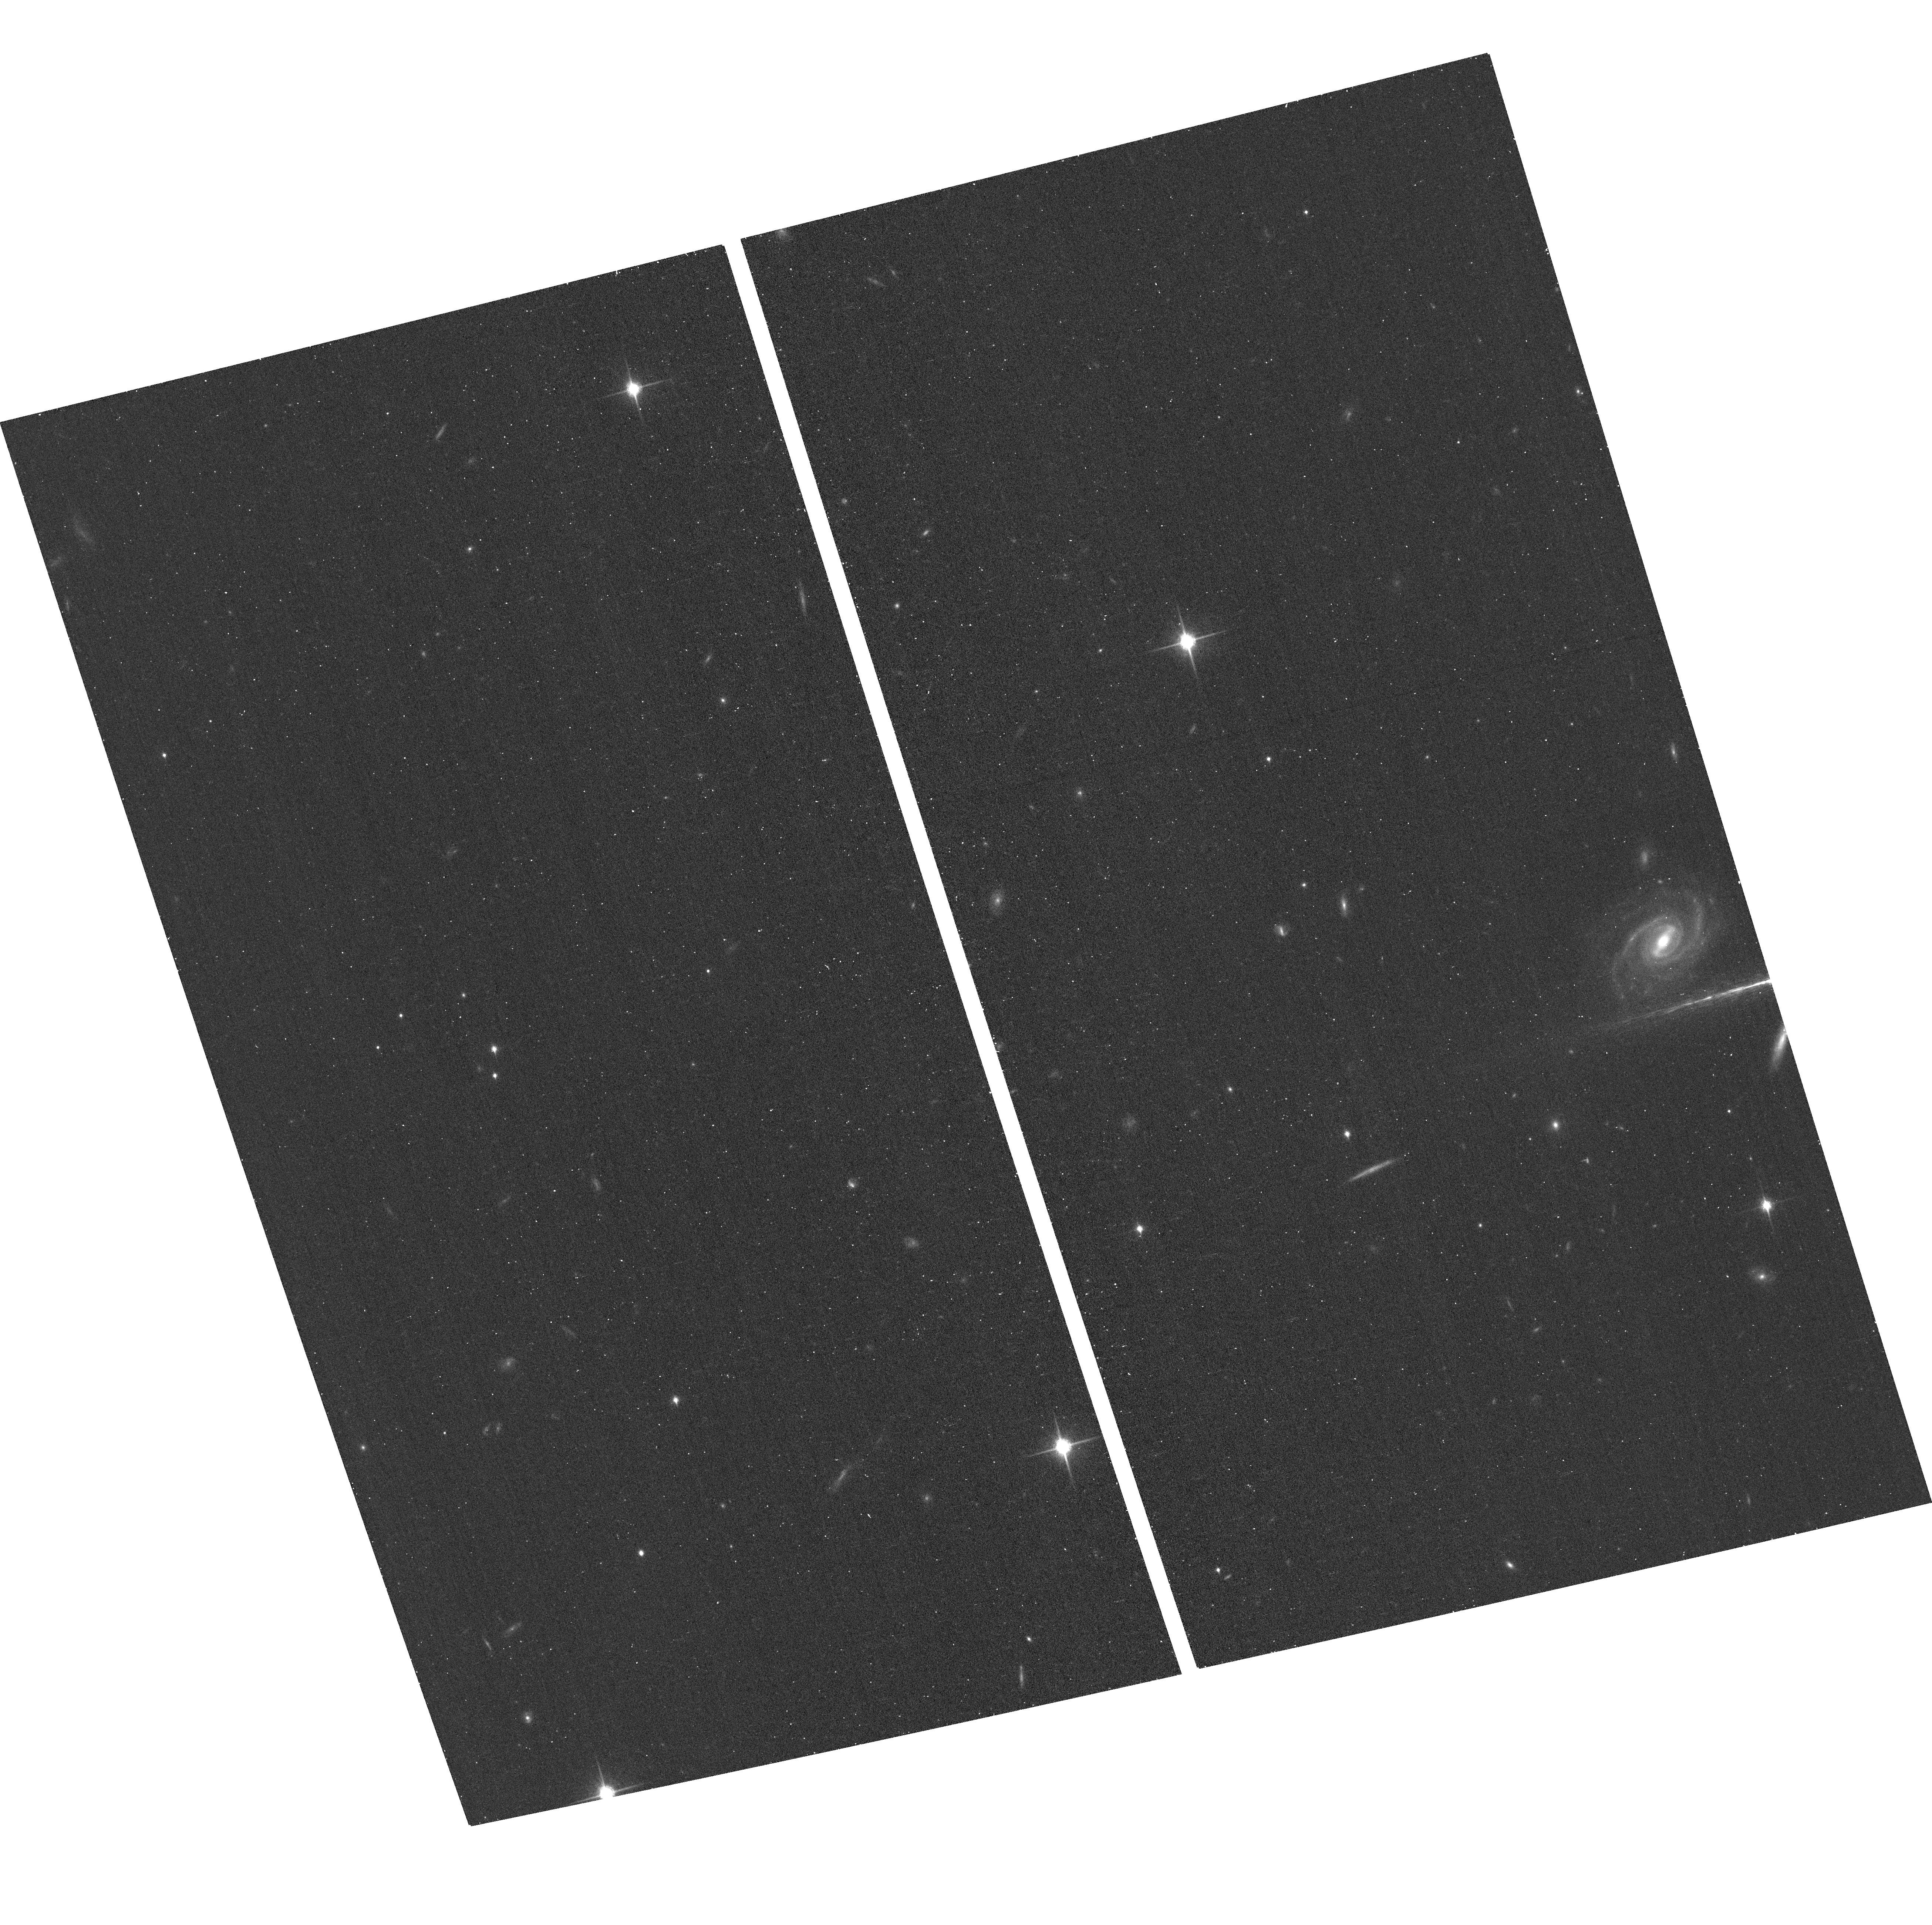
Target: J0925+1403
Instrument: ACS/WFC
Filter: F850LP
Exposure: 13 min
Observation ID: hst_14466_04_acs_wfc_f850lp_jd3204

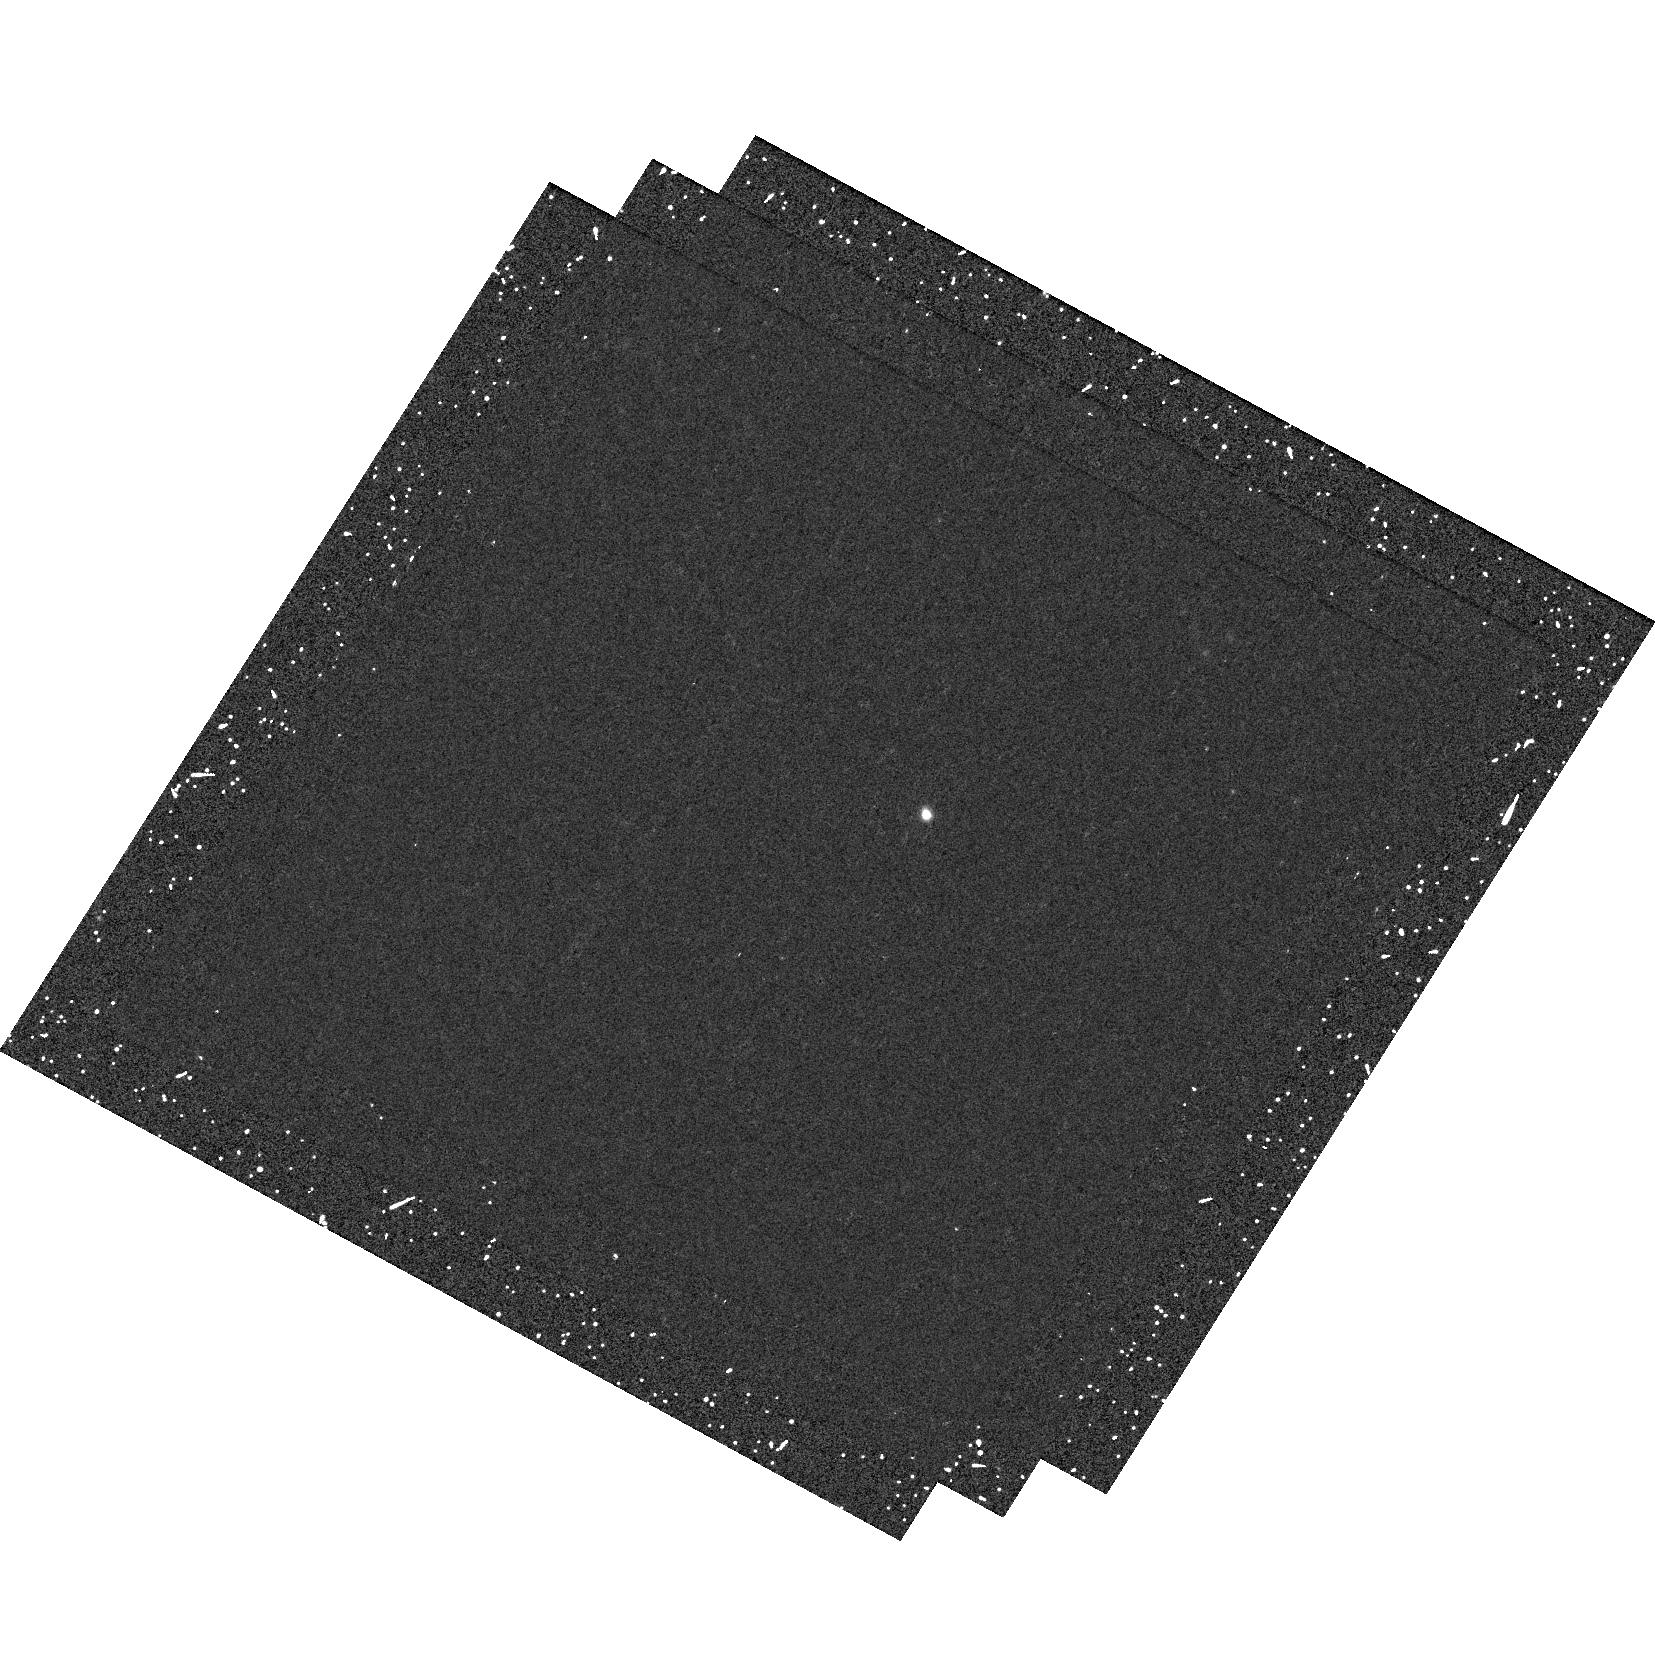
Target: J0925+1403
Instrument: WFC3/UVIS
Filter: F438W
Exposure: 15 min
Observation ID: hst_14466_03_wfc3_uvis_f438w_id3203

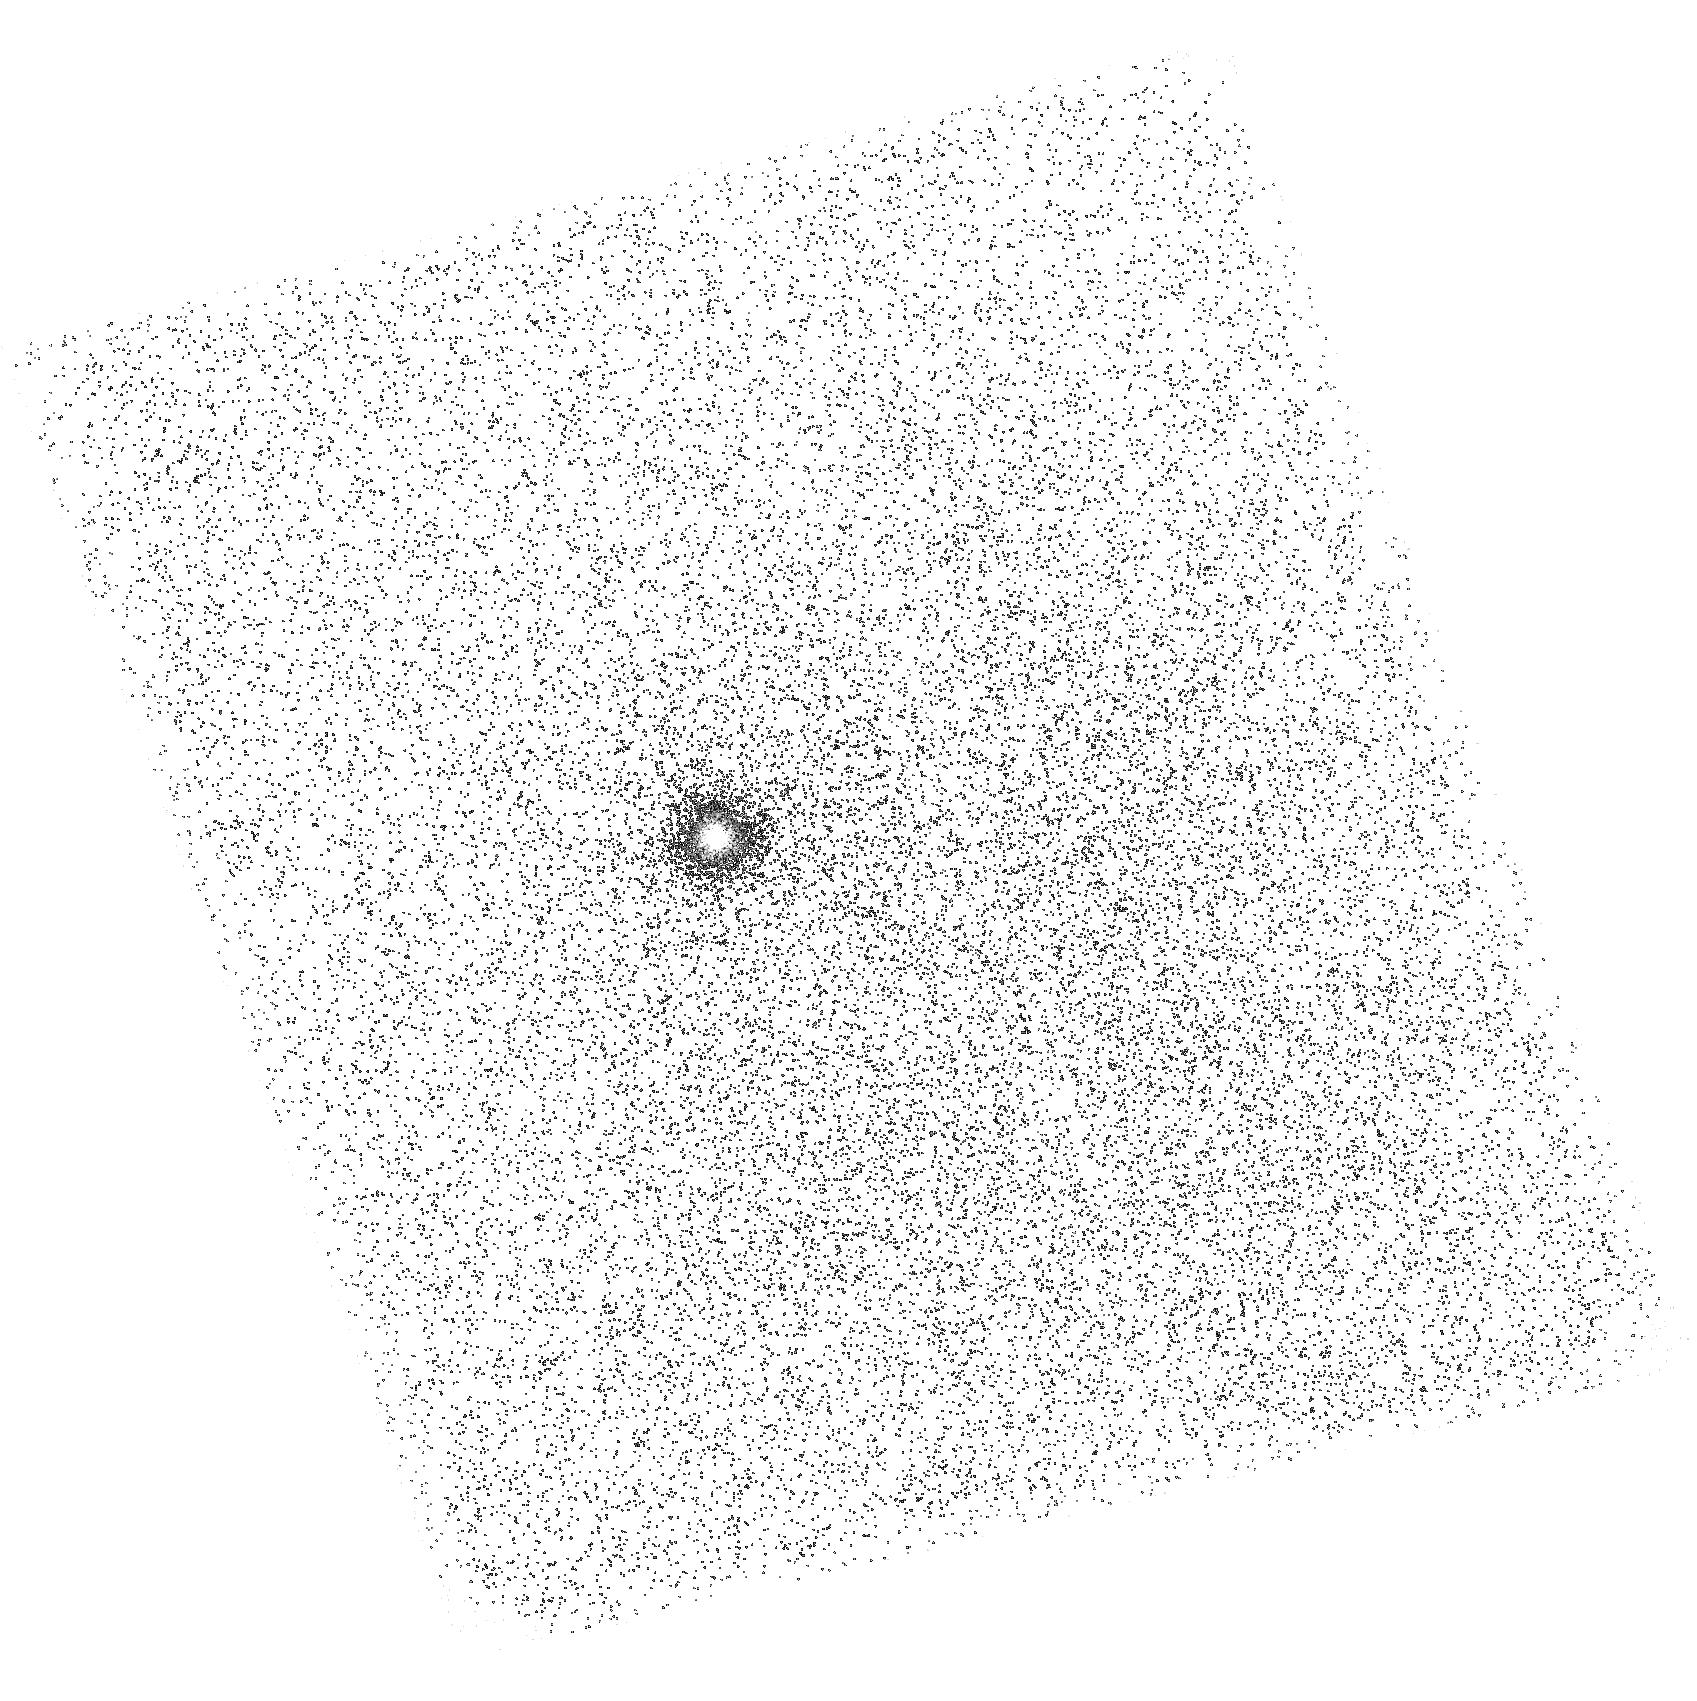
Target: J0925+1403
Instrument: ACS/SBC
Filter: F150LP
Exposure: 25 min
Observation ID: hst_14466_01_acs_sbc_f150lp_jd3201

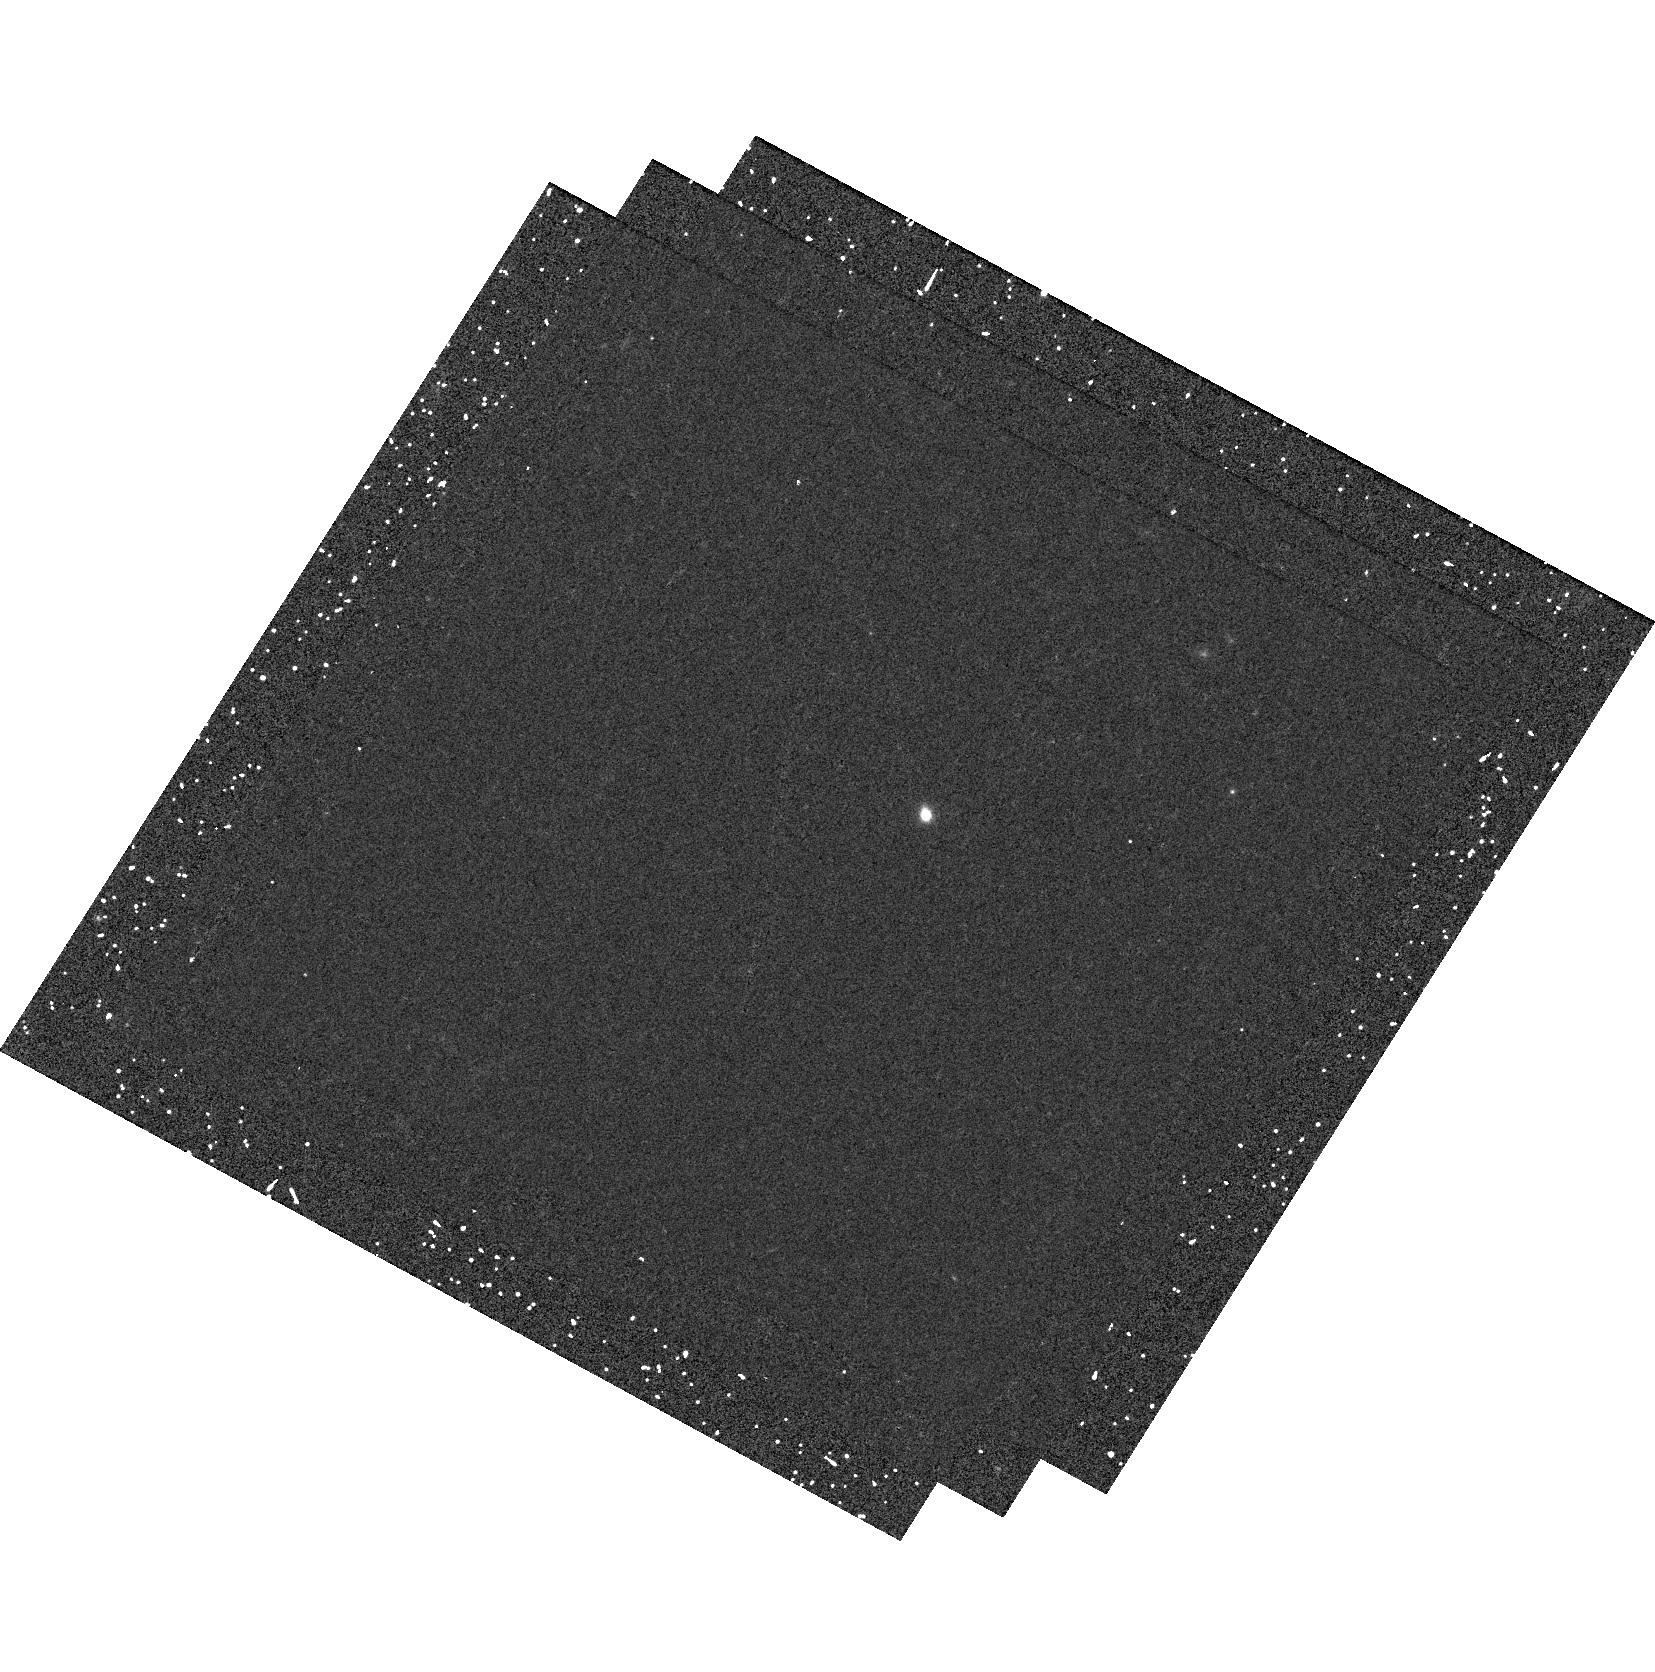
Target: J0925+1403
Instrument: WFC3/UVIS
Filter: F547M
Exposure: 25 min
Observation ID: hst_14466_03_wfc3_uvis_f547m_id3203

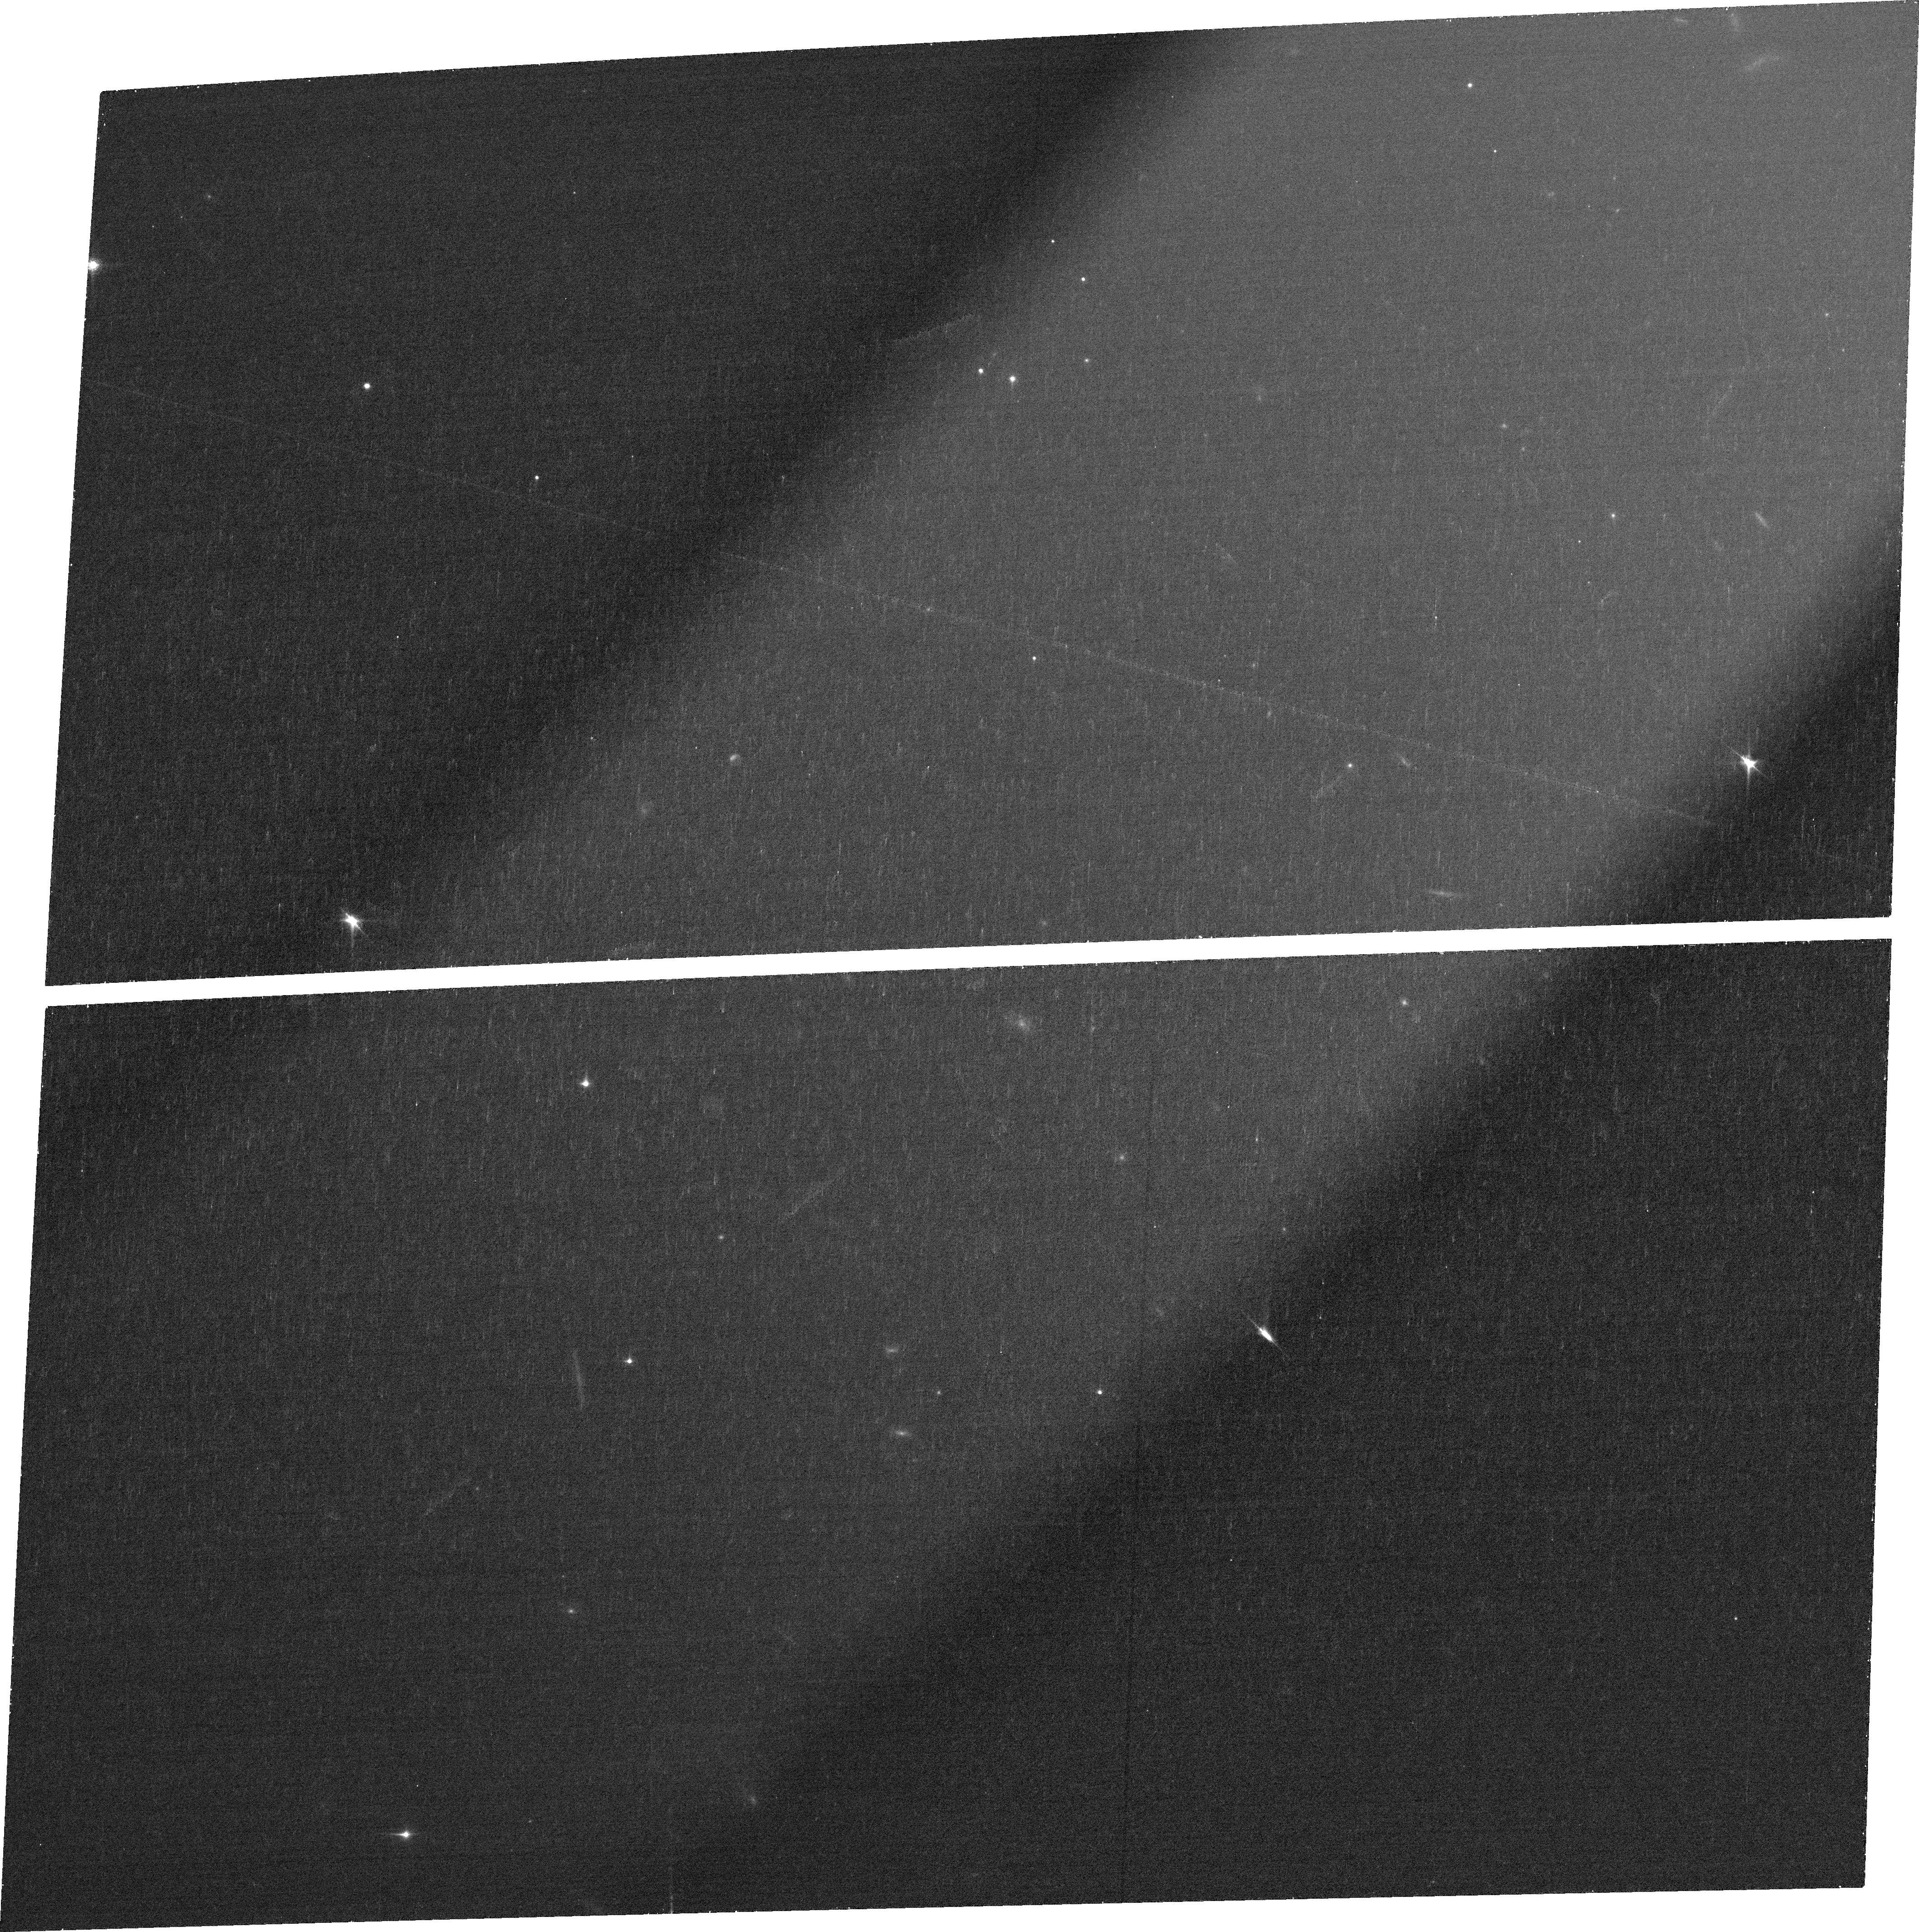
Target: J0925+1403
Instrument: ACS/WFC
Filter: FR853N
Exposure: 20 min
Observation ID: jd3204010

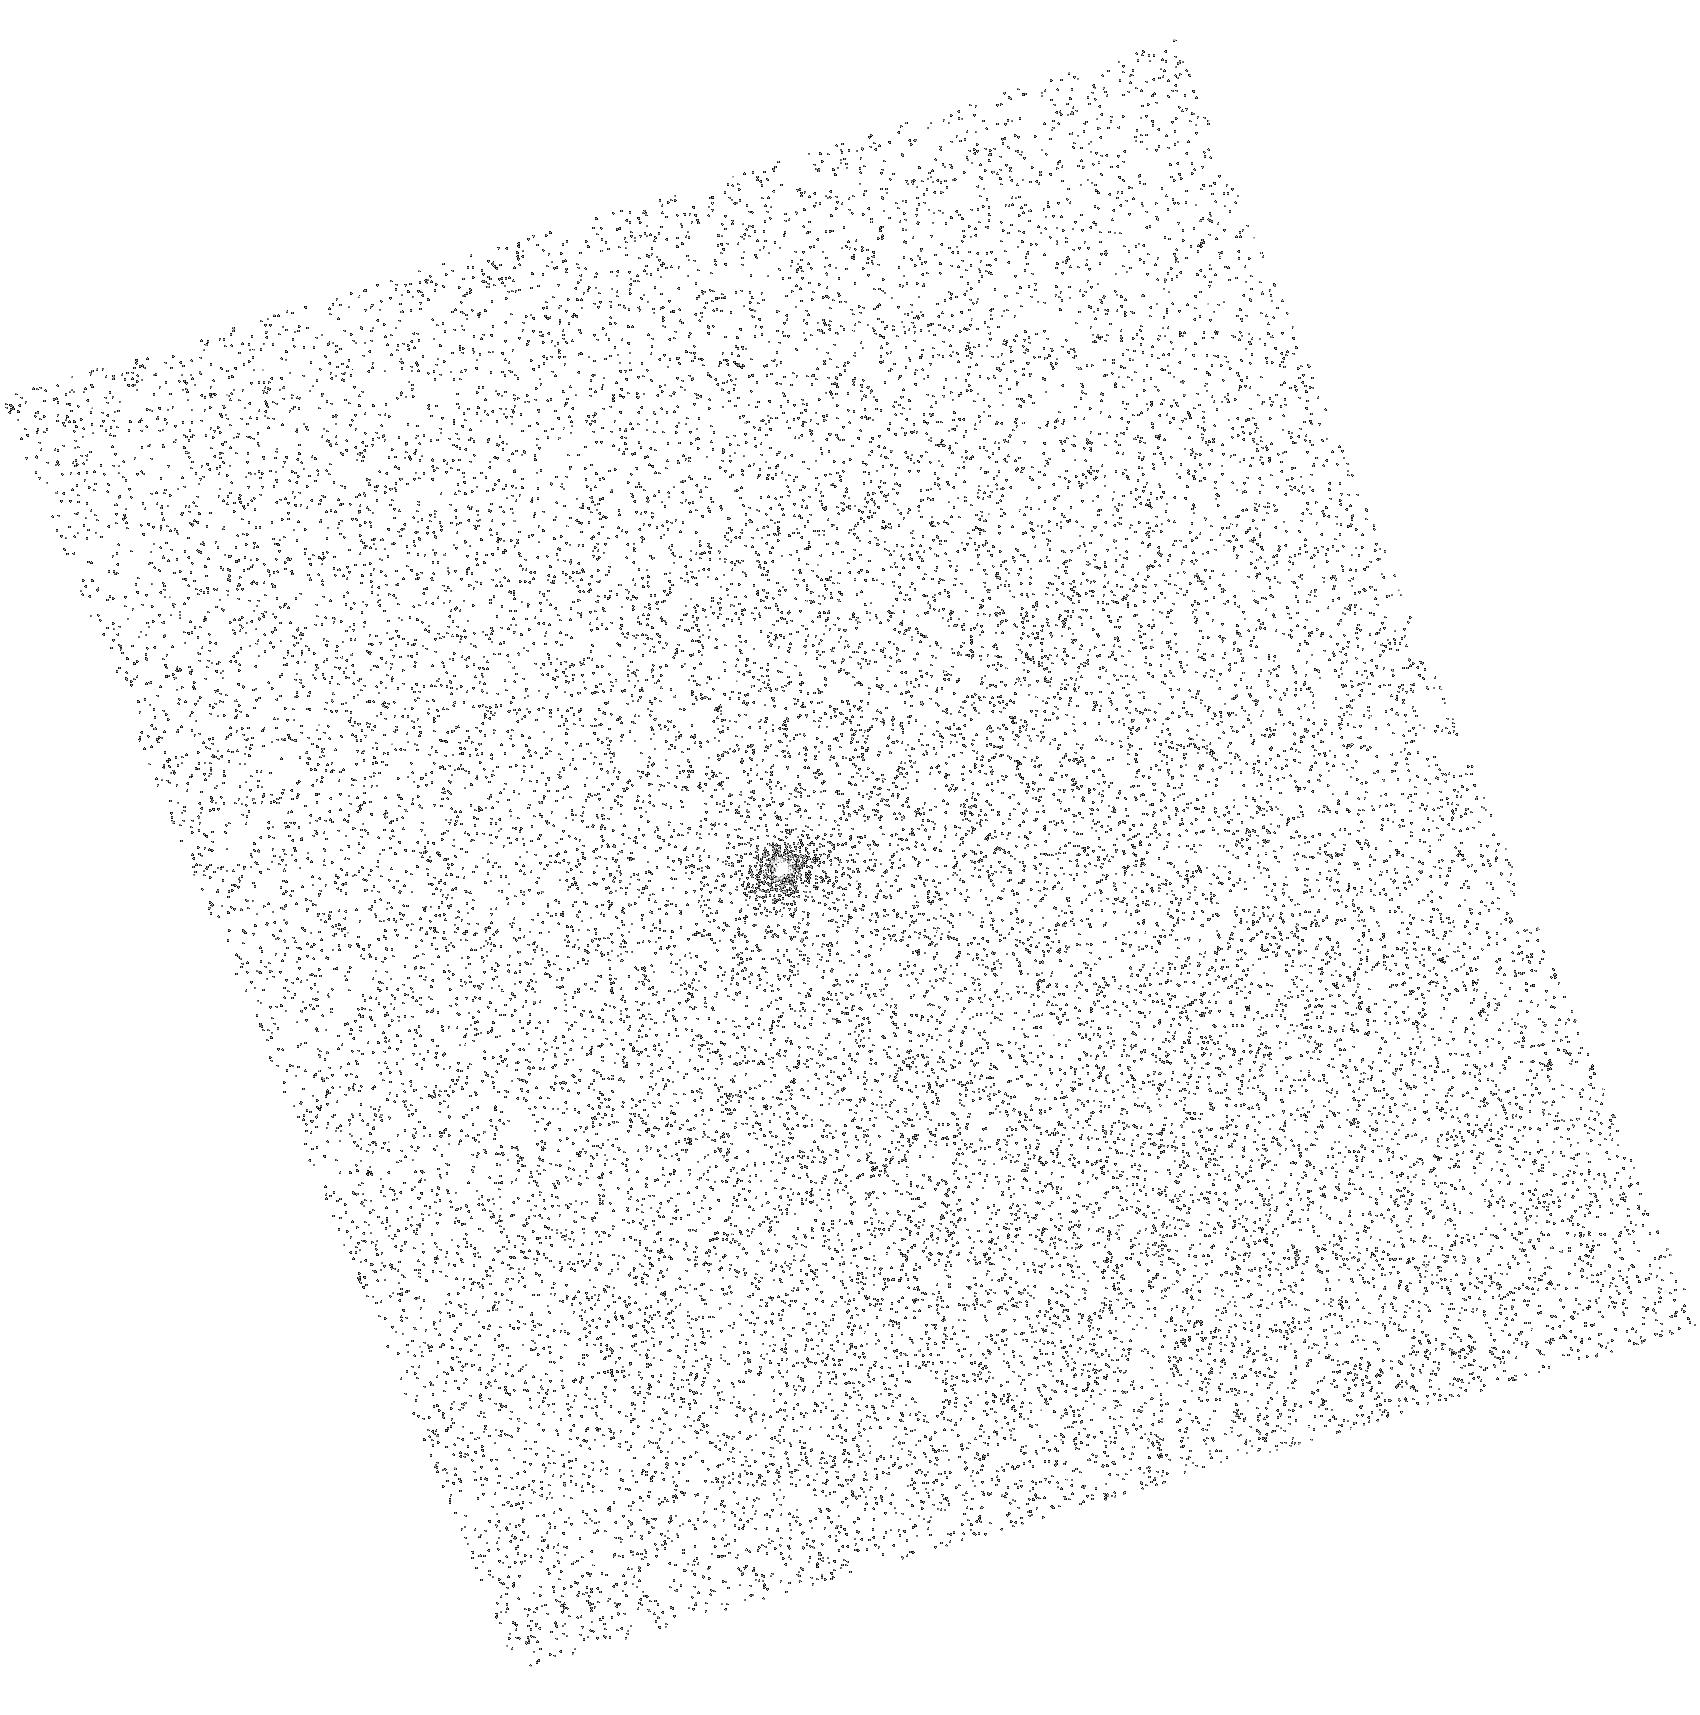
Target: J0925+1403
Instrument: ACS/SBC
Filter: F165LP
Exposure: 33 min
Observation ID: hst_14466_02_acs_sbc_f165lp_jd3202

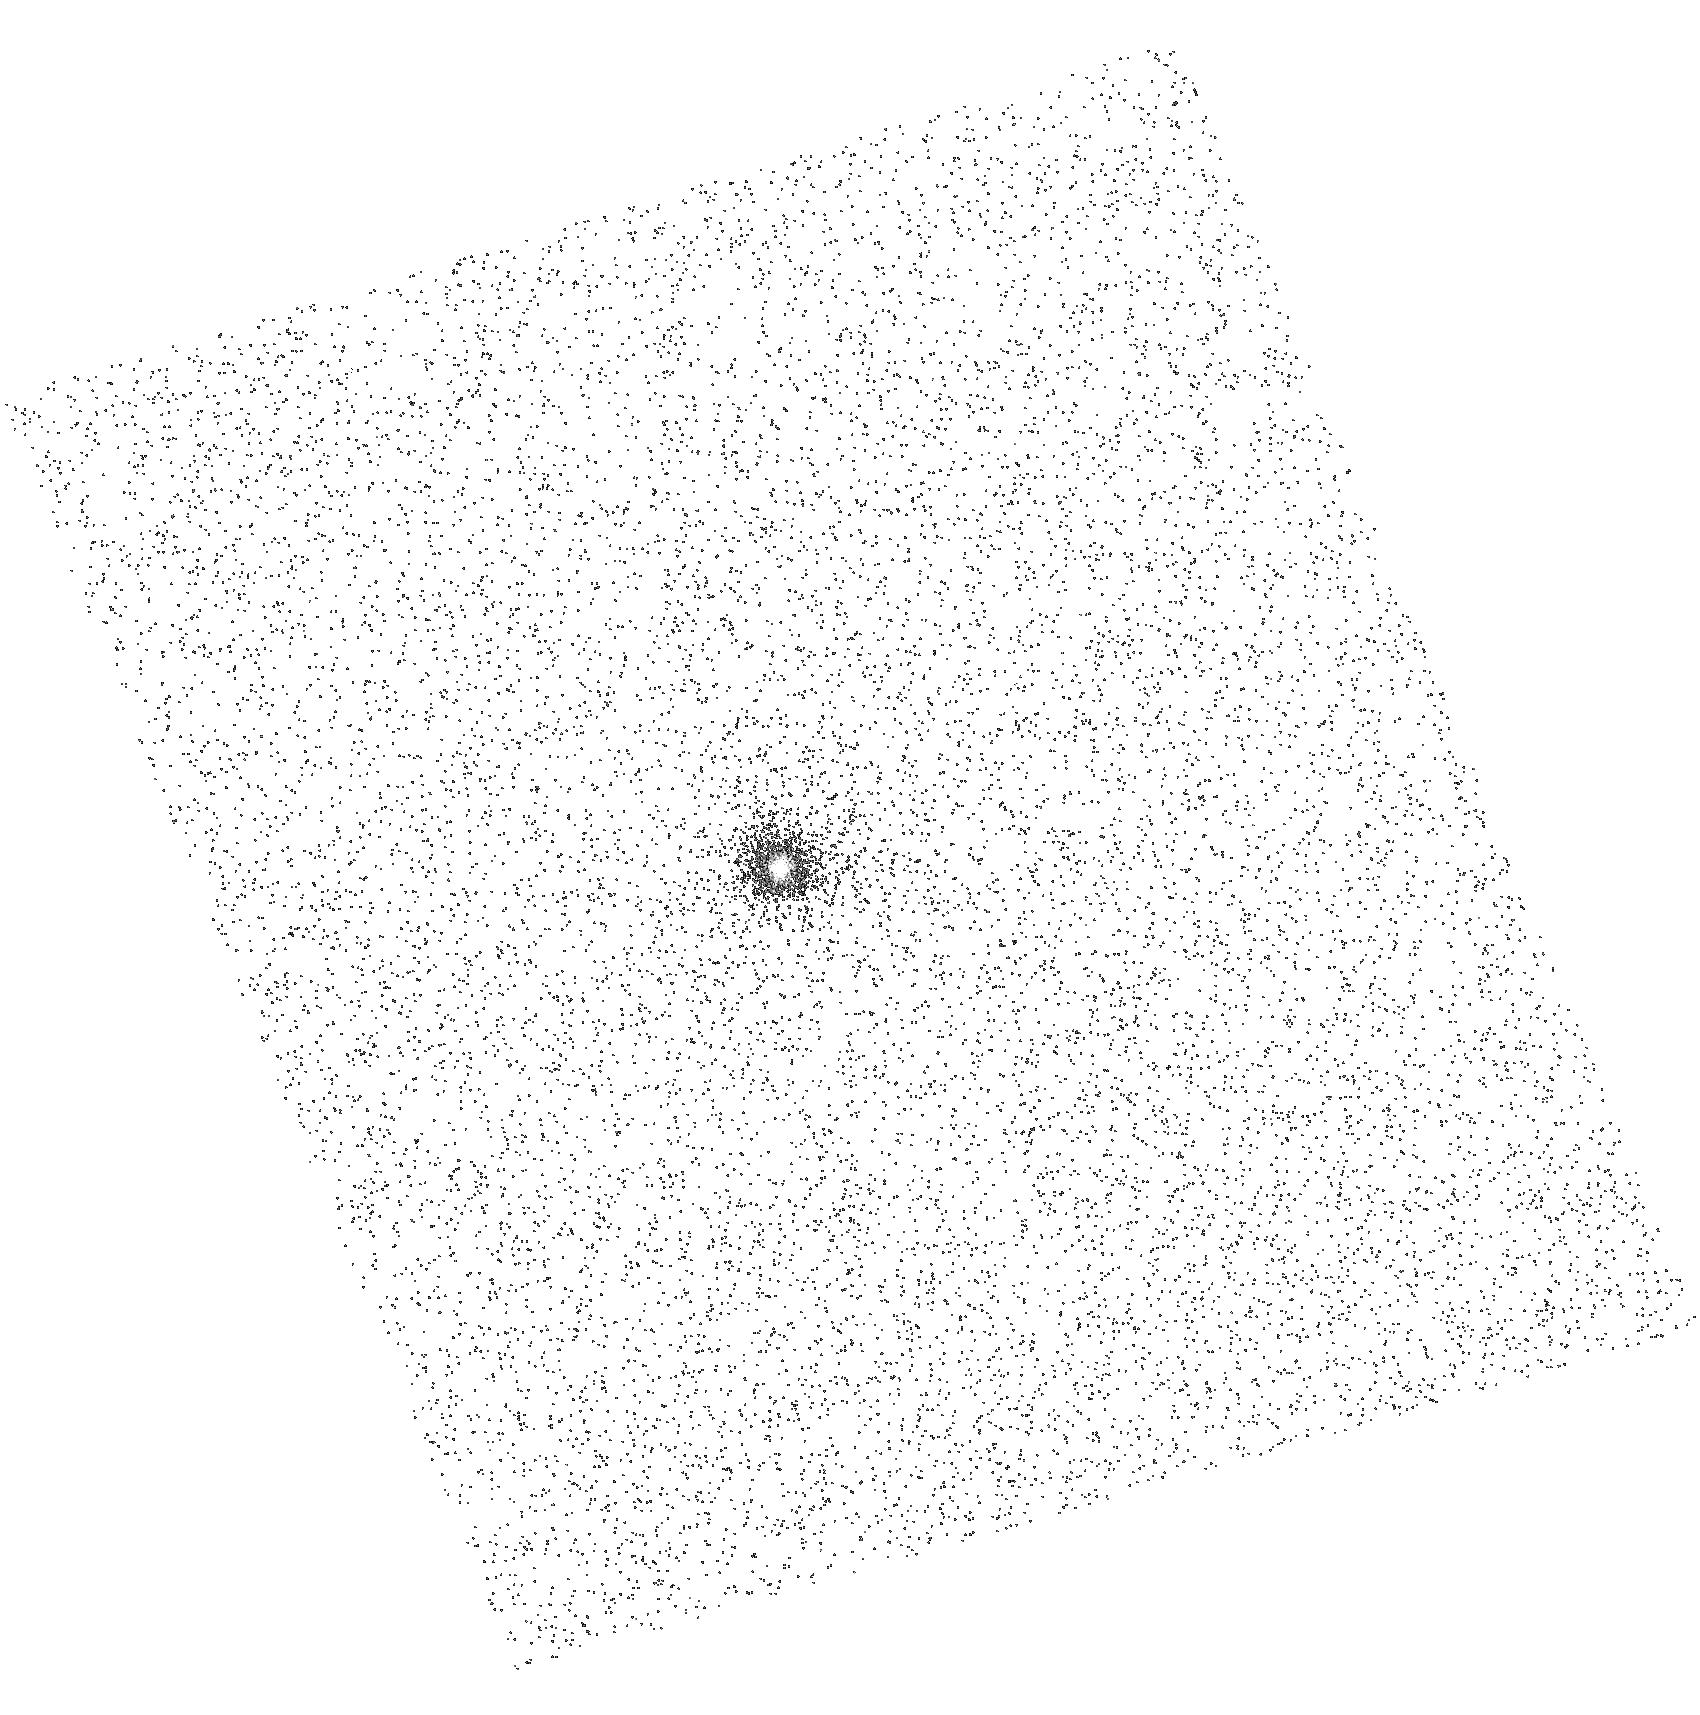
Target: J0925+1403
Instrument: ACS/SBC
Filter: F150LP
Exposure: 12 min
Observation ID: hst_14466_02_acs_sbc_f150lp_jd3202

Lyman Alpha halo in a confirmed Lyman Continuum leaker (PI: Orlitova, Ivana)

The Lyman-alpha (Lya) line is a tool of prime cosmological importance, bright enough to detect galaxies out to extreme redshifts. Spatially resolved studies both at low and high redshift have shown that much of the Lya emission often comes from a diffuse "halo" component extending beyond several galactic radii. The origin of the halos is currently being debated: scattering of Lya radiation produced in star-forming regions, or in situ production of Lya photons. We predict that if the Lya halos are due to scattering of Lya radiation from star-forming regions, then the halos should be missing or weak in galaxies which are transparent to their ionizing Lyman continuum. We have obtained HST time in Cycle 23 to test this hypothesis. At the time of proposal submission, no suitable targets with confirmed Lyman continuum escape were known, we therefore based our classification on their Lya properties. Since then, we have detected Lyman continuum escaping from a compact, star-forming, Green Pea galaxy J0925+1403. In the present proposal, we will image the galaxy in Lya, far-UV continuum, and optical filters in order to probe the extent and radial profile of the Lya halo emission as compared to the other filters. This study will provide a direct test to our predictions, and will complement results of our regular Cycle 23 program GO 14131.